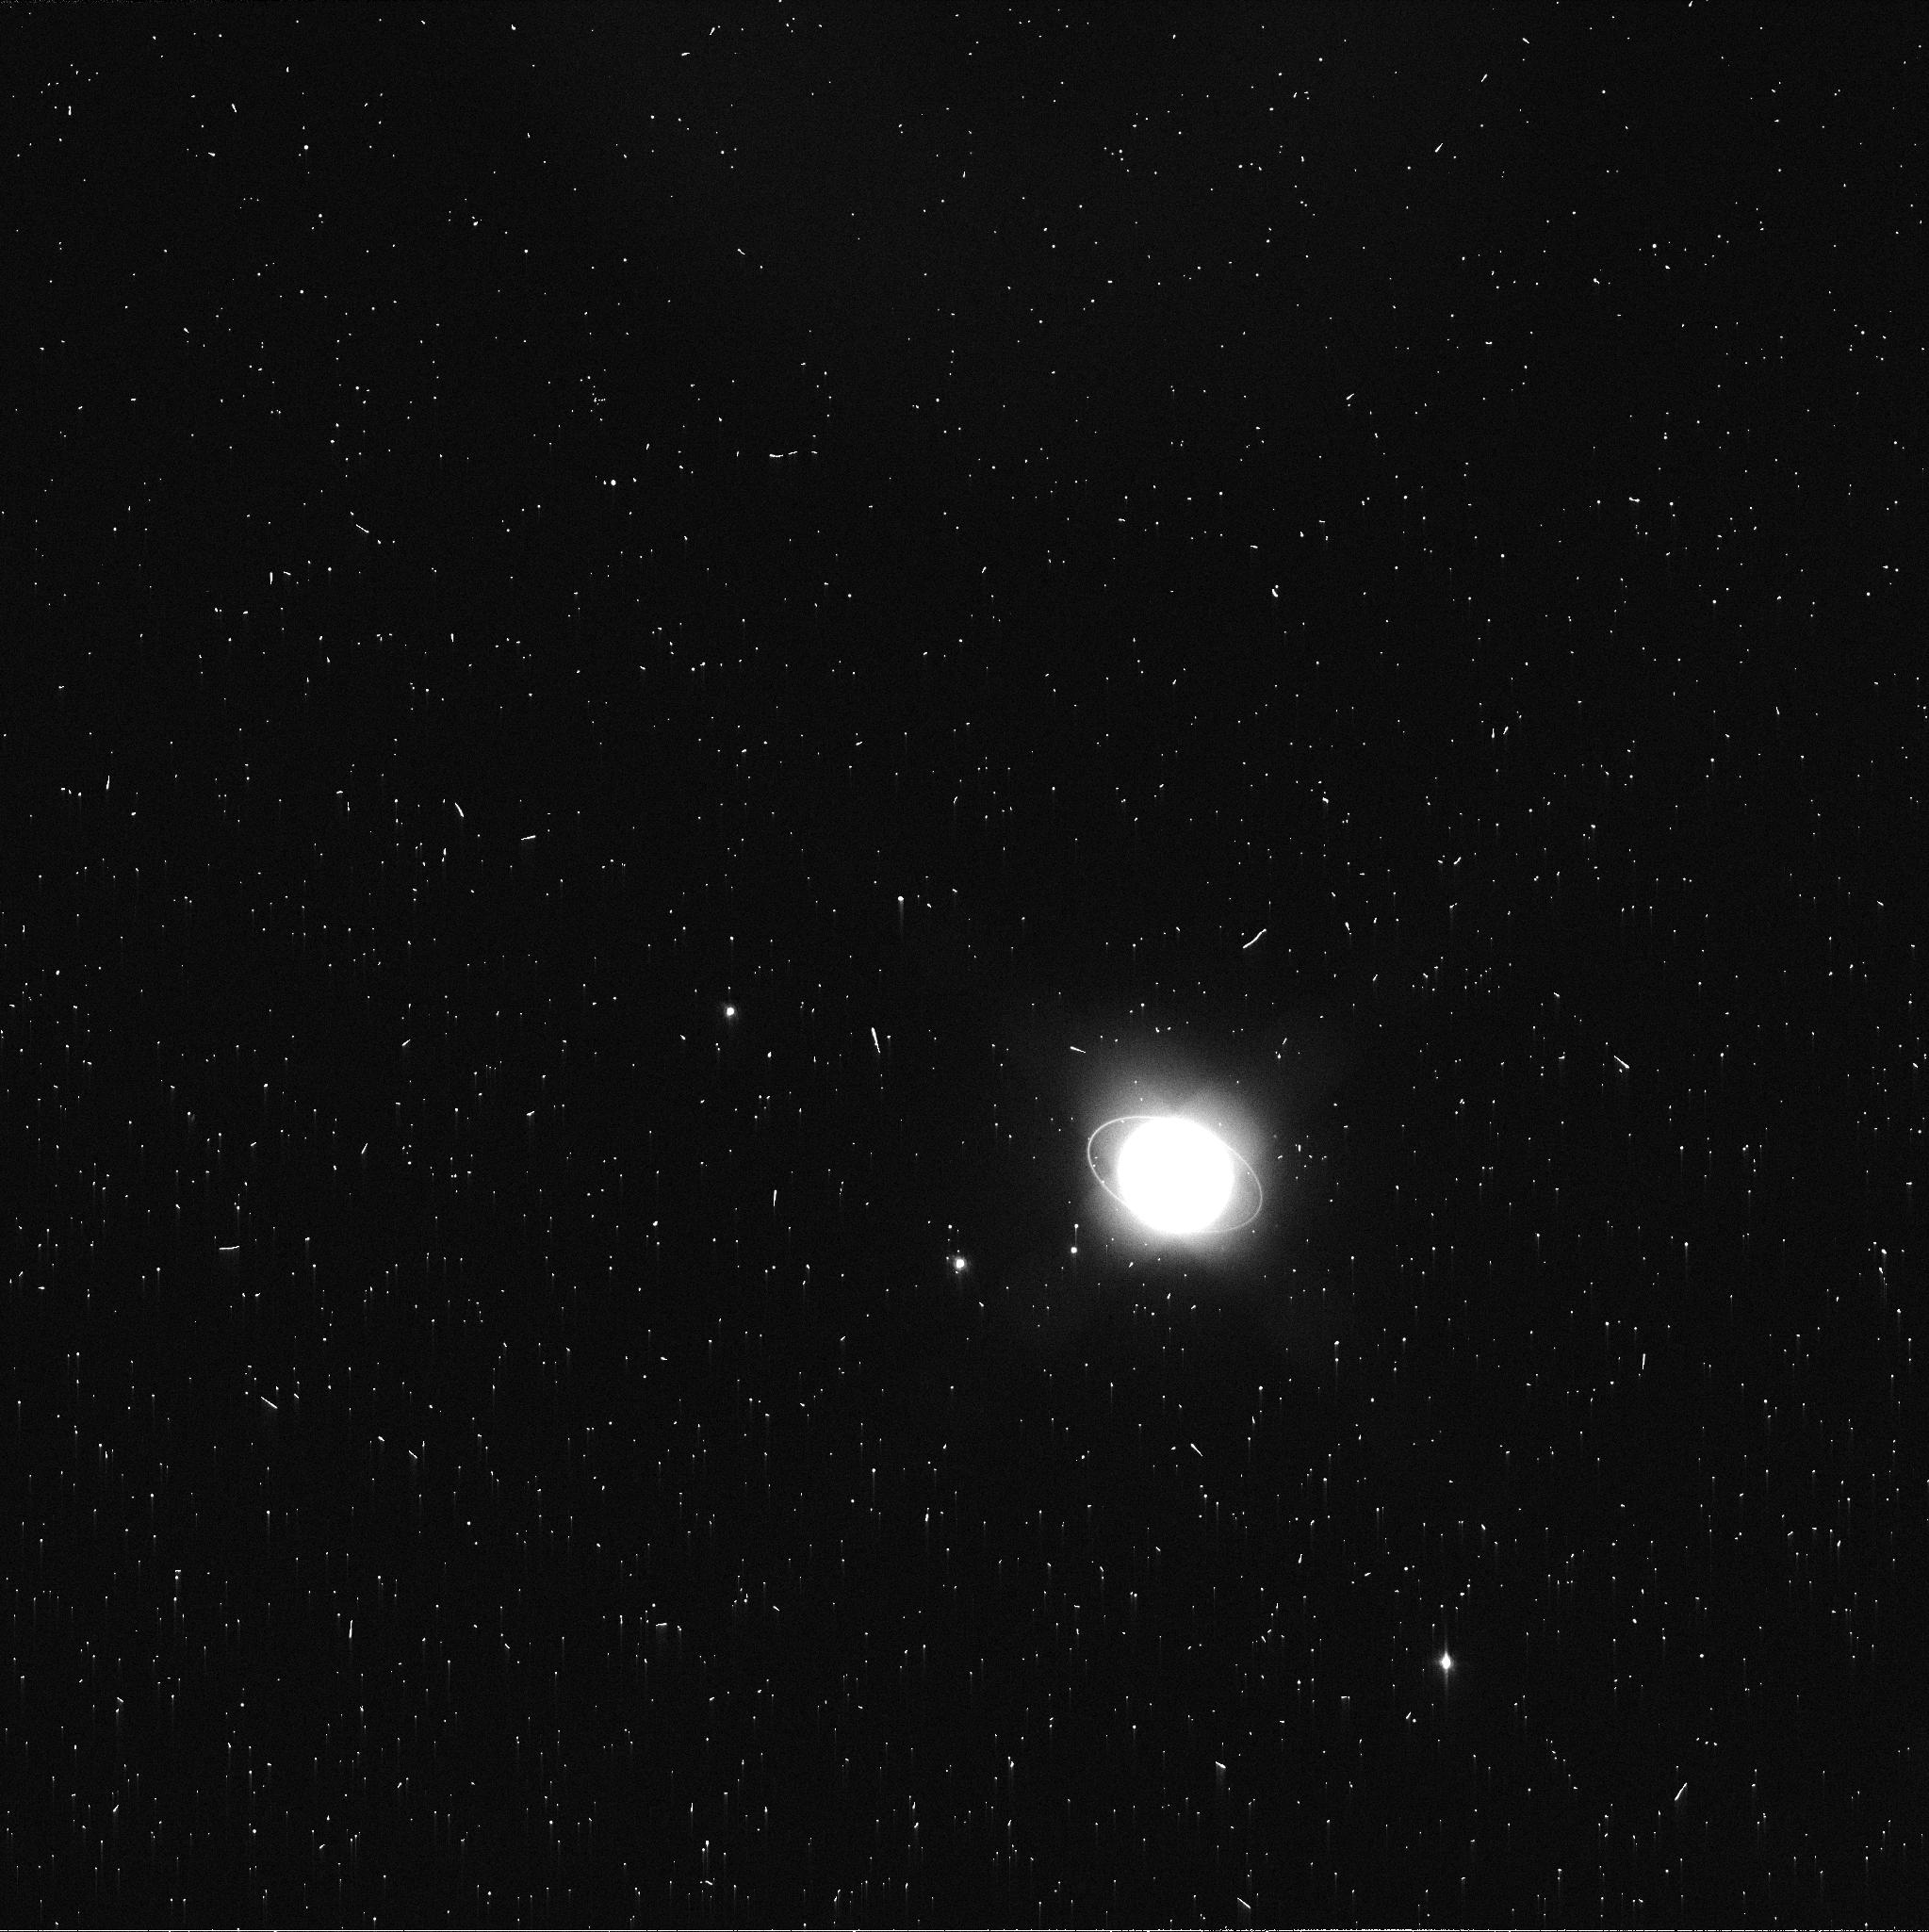
Target: URANUS-MAPS
Instrument: WFC3/UVIS
Filter: FQ619N
Exposure: 2 min
Observation ID: id9907zwq

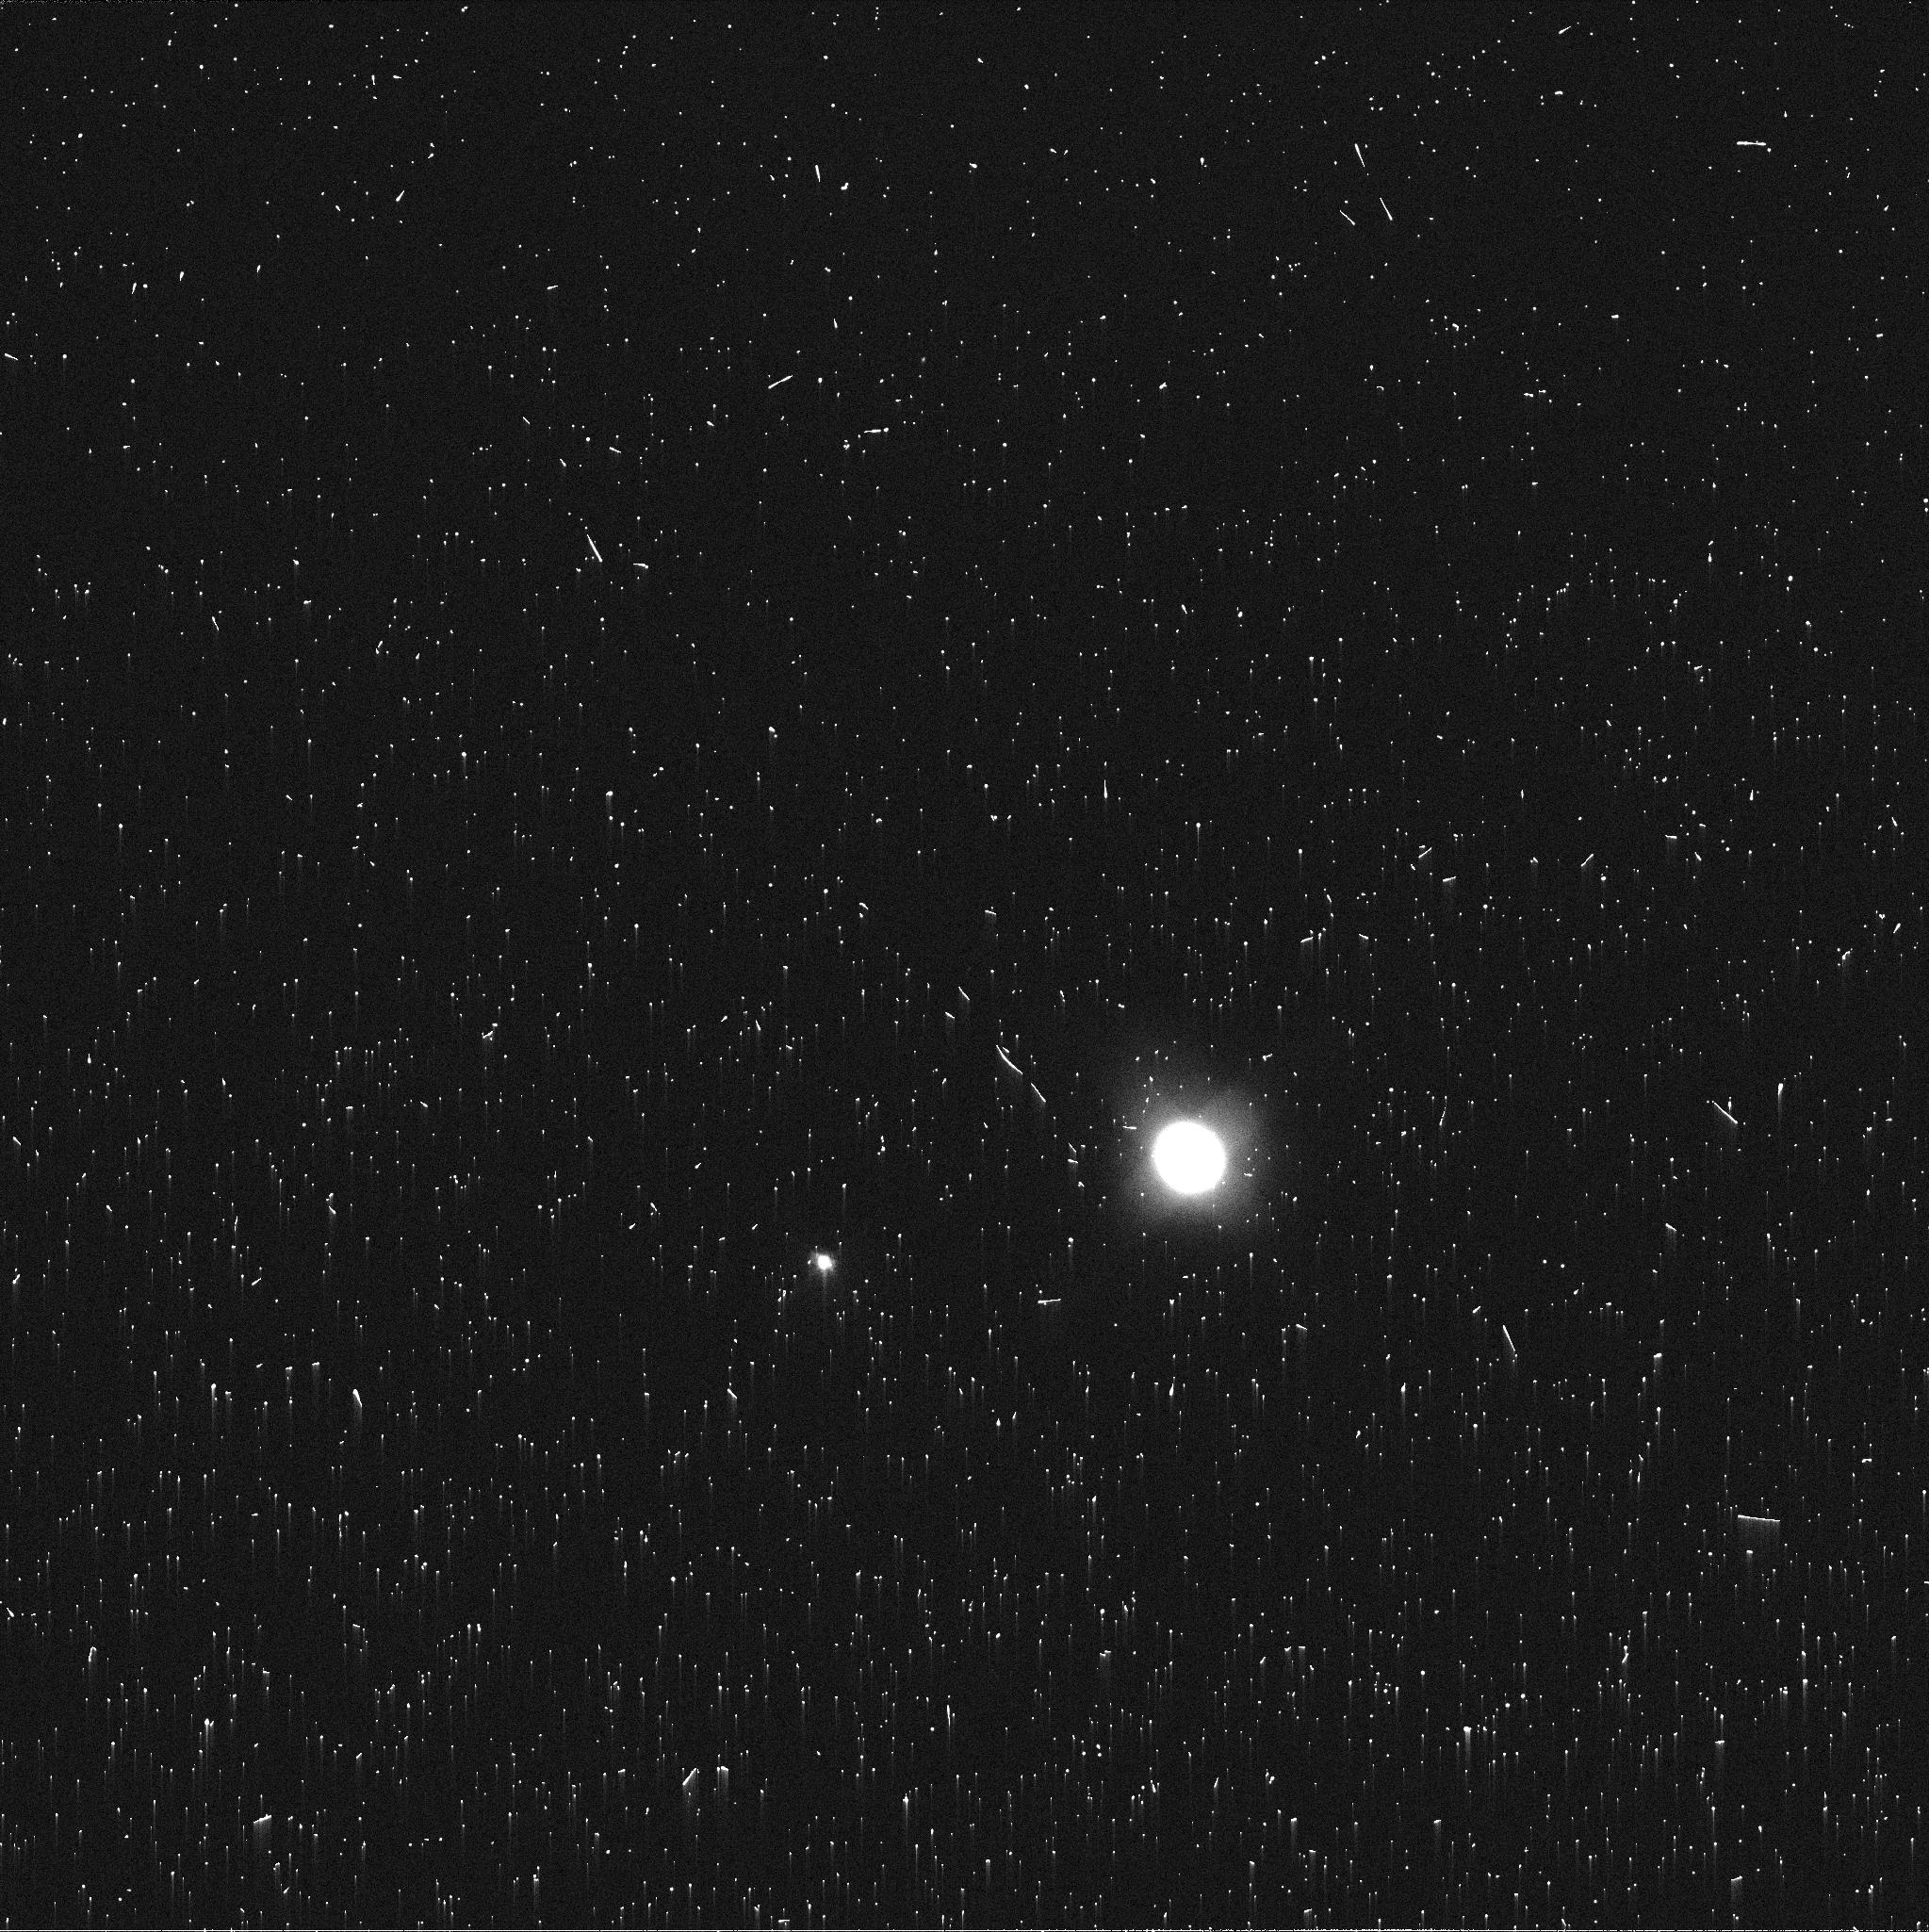
Target: NEPTUNE-MAPS
Instrument: WFC3/UVIS
Filter: FQ619N
Exposure: 2 min
Observation ID: id9929jqq

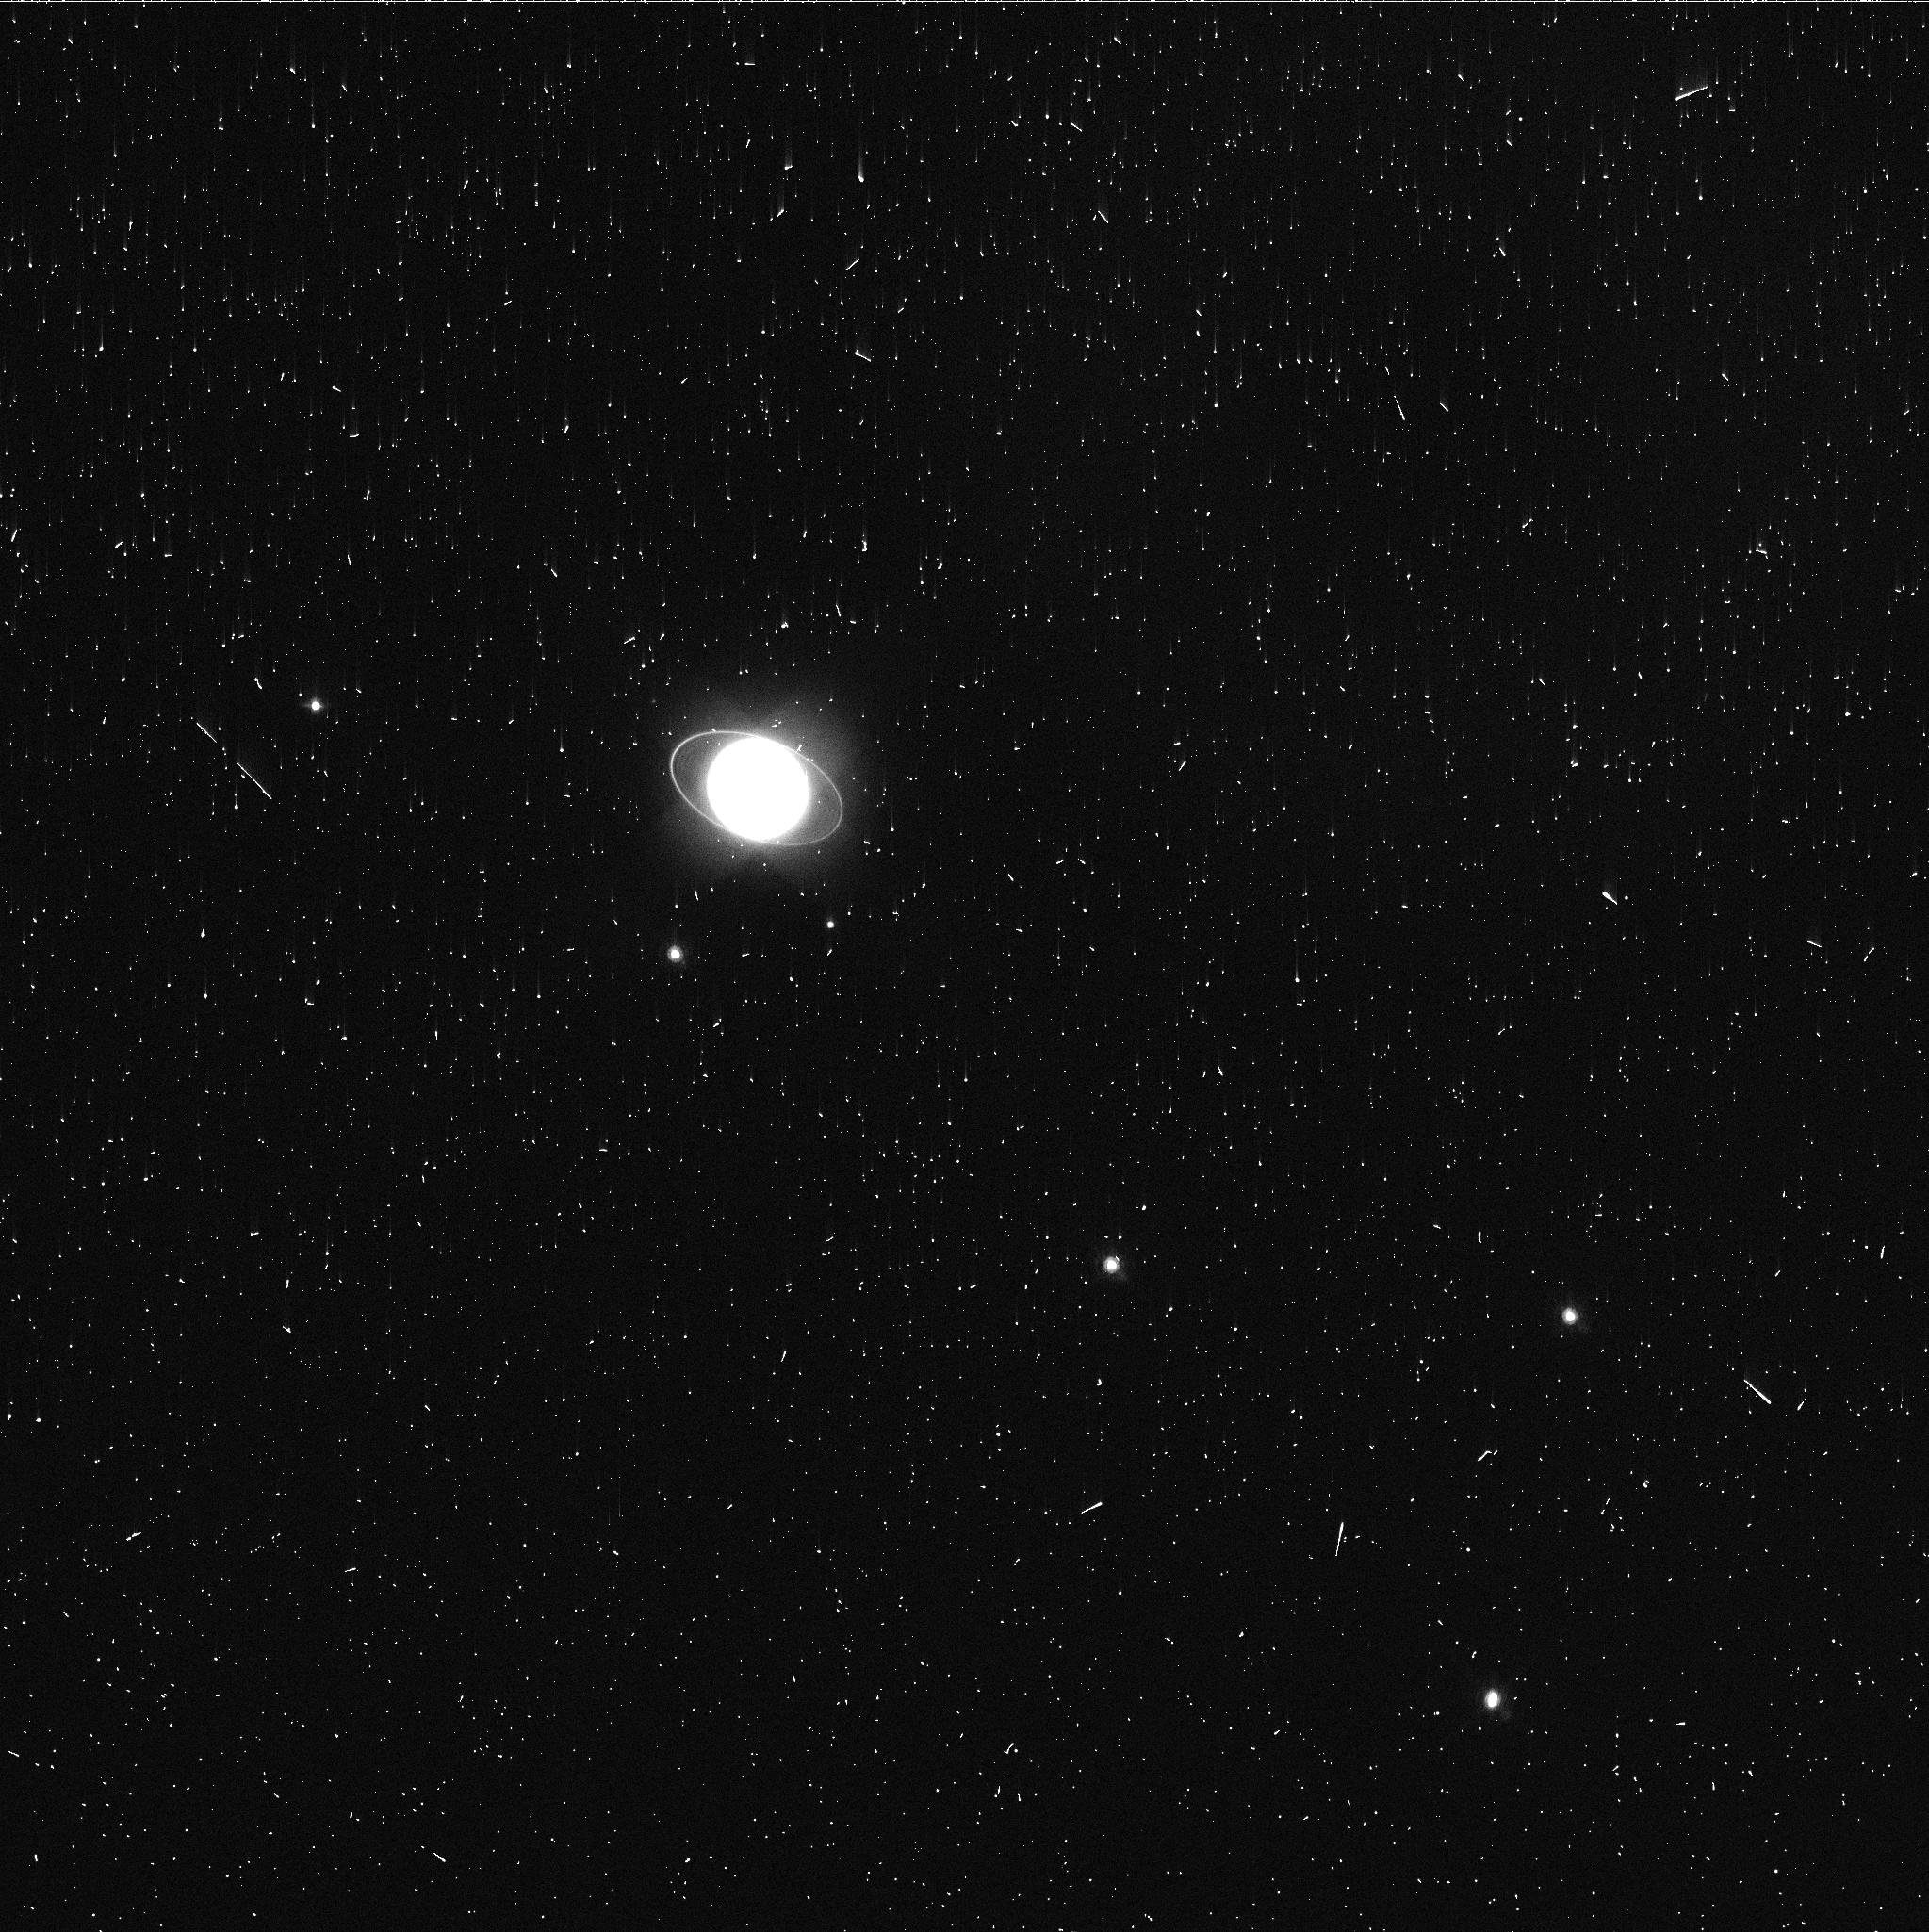
Target: URANUS-MAPS
Instrument: WFC3/UVIS
Filter: FQ727N
Exposure: 3 min
Observation ID: id9906zaq

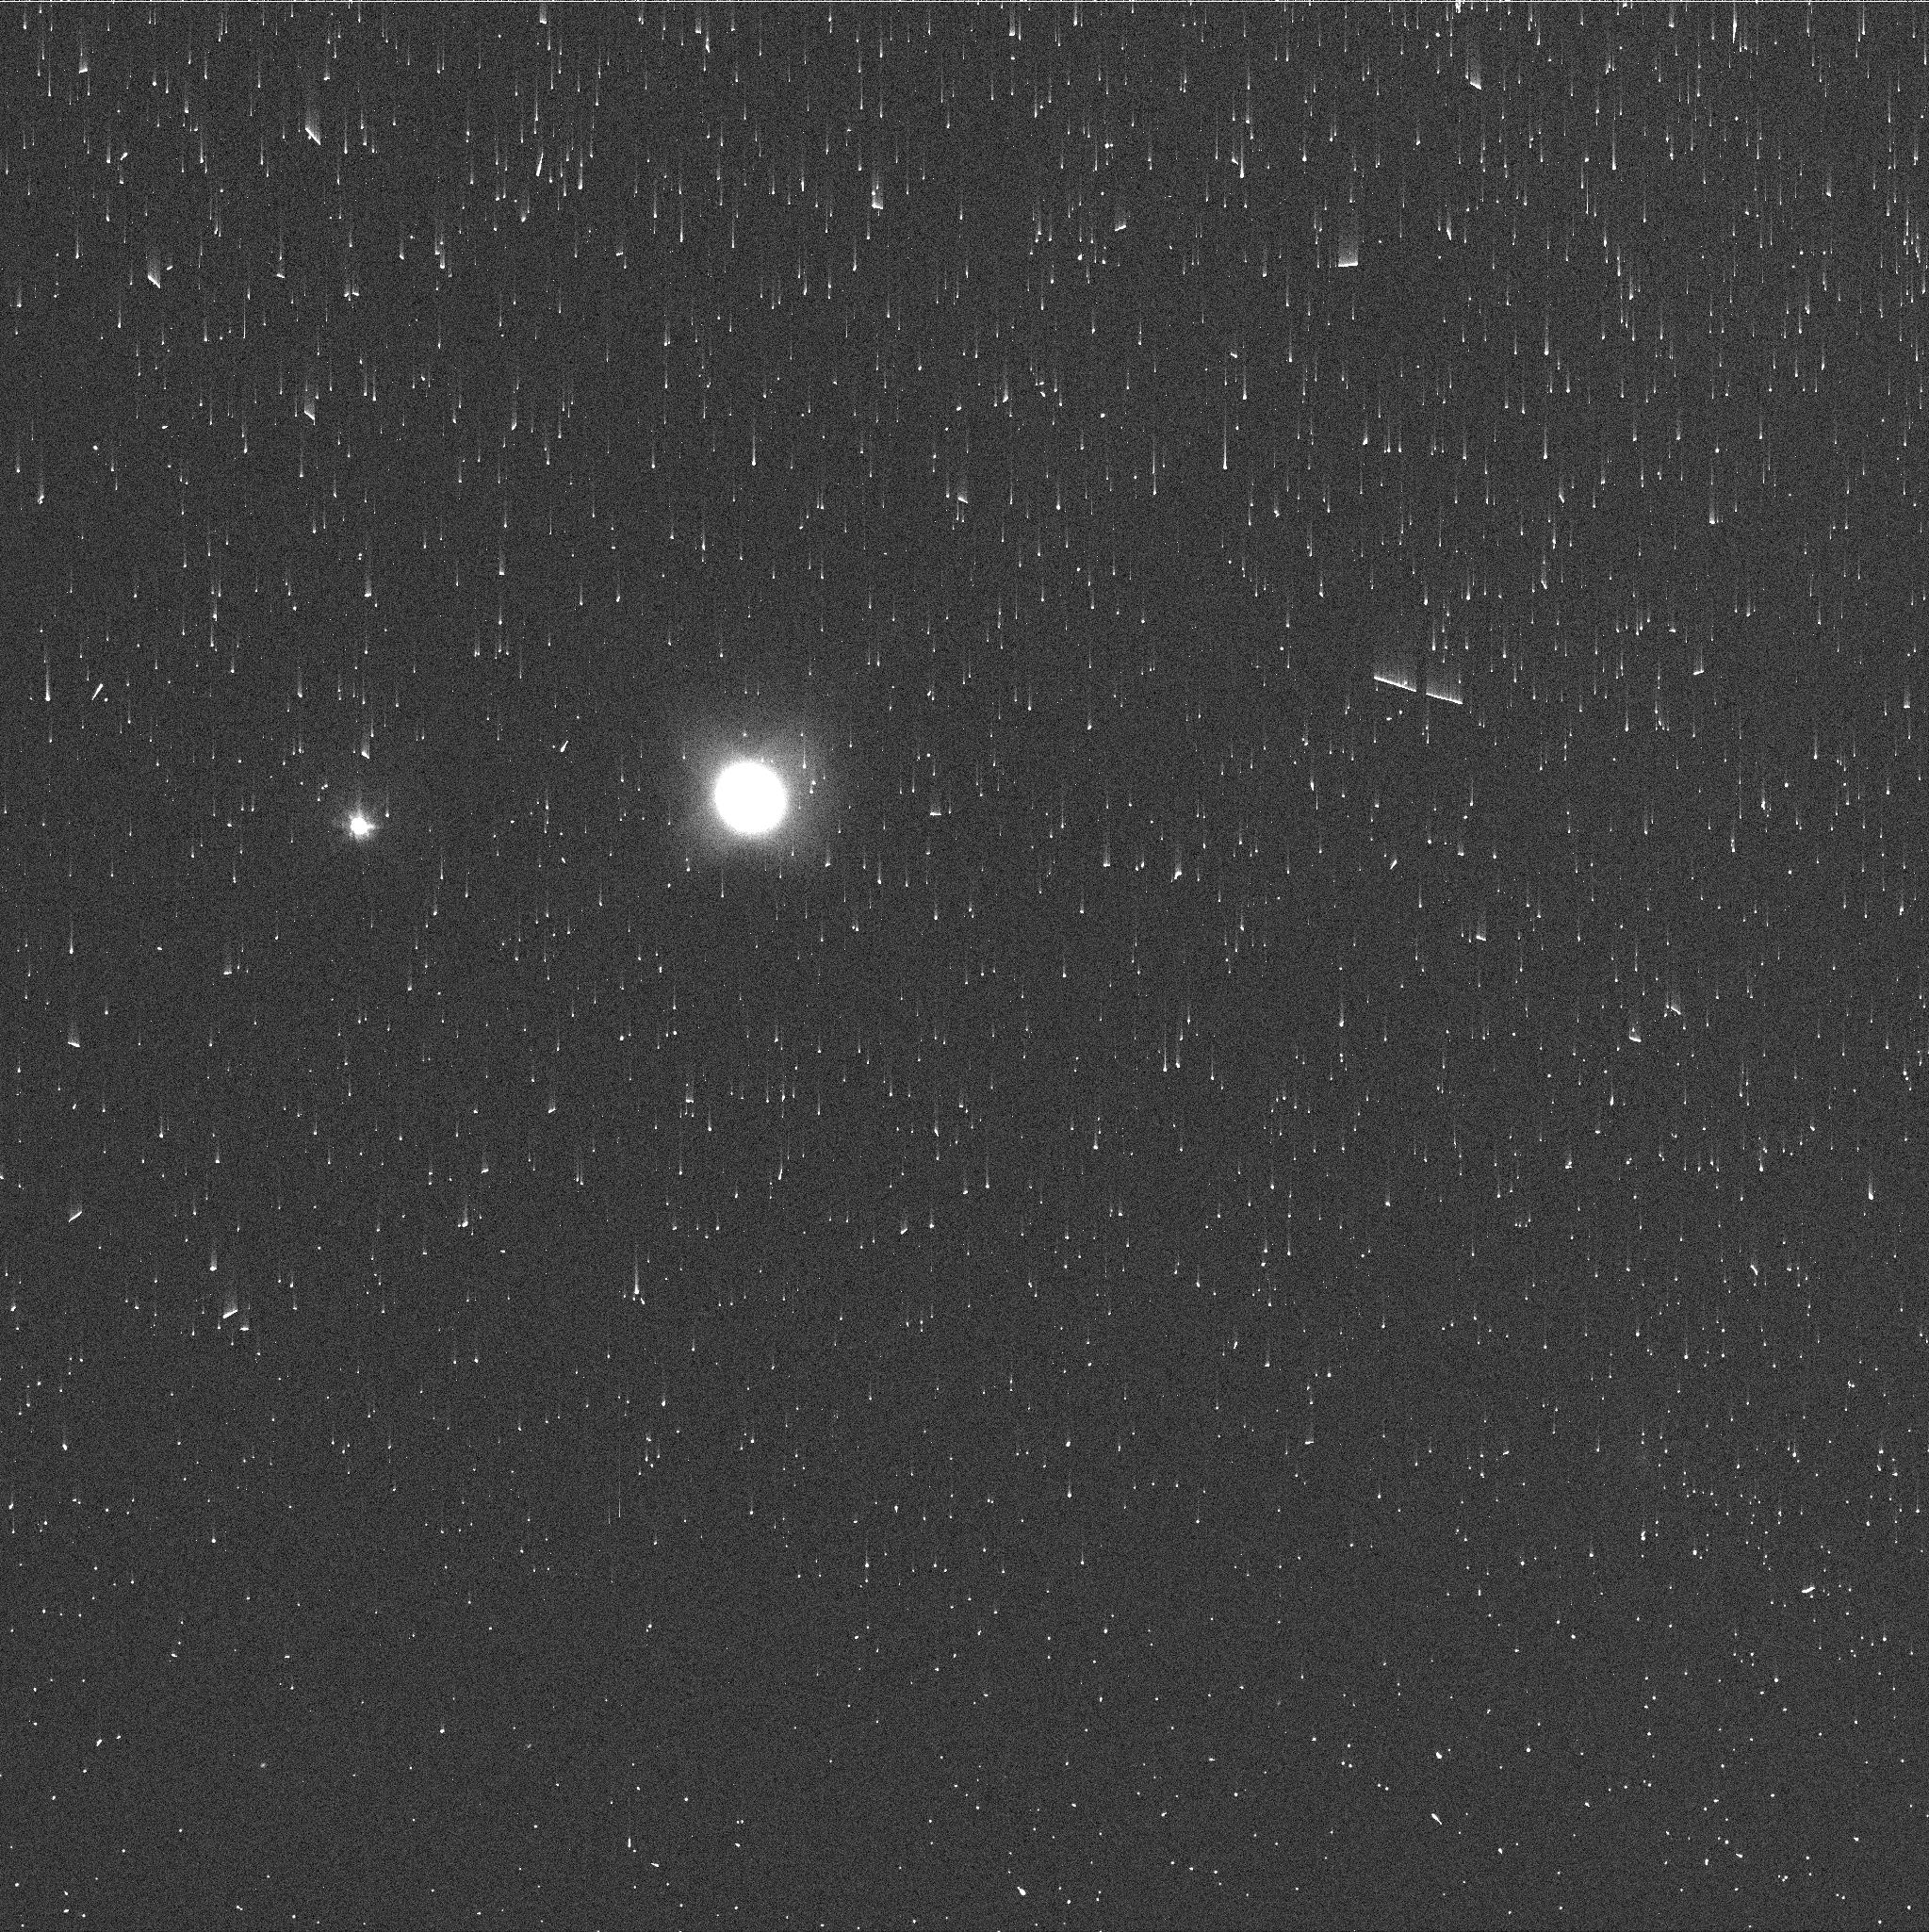
Target: NEPTUNE-MAPS
Instrument: WFC3/UVIS
Filter: FQ727N
Exposure: 2 min
Observation ID: id9930kuq

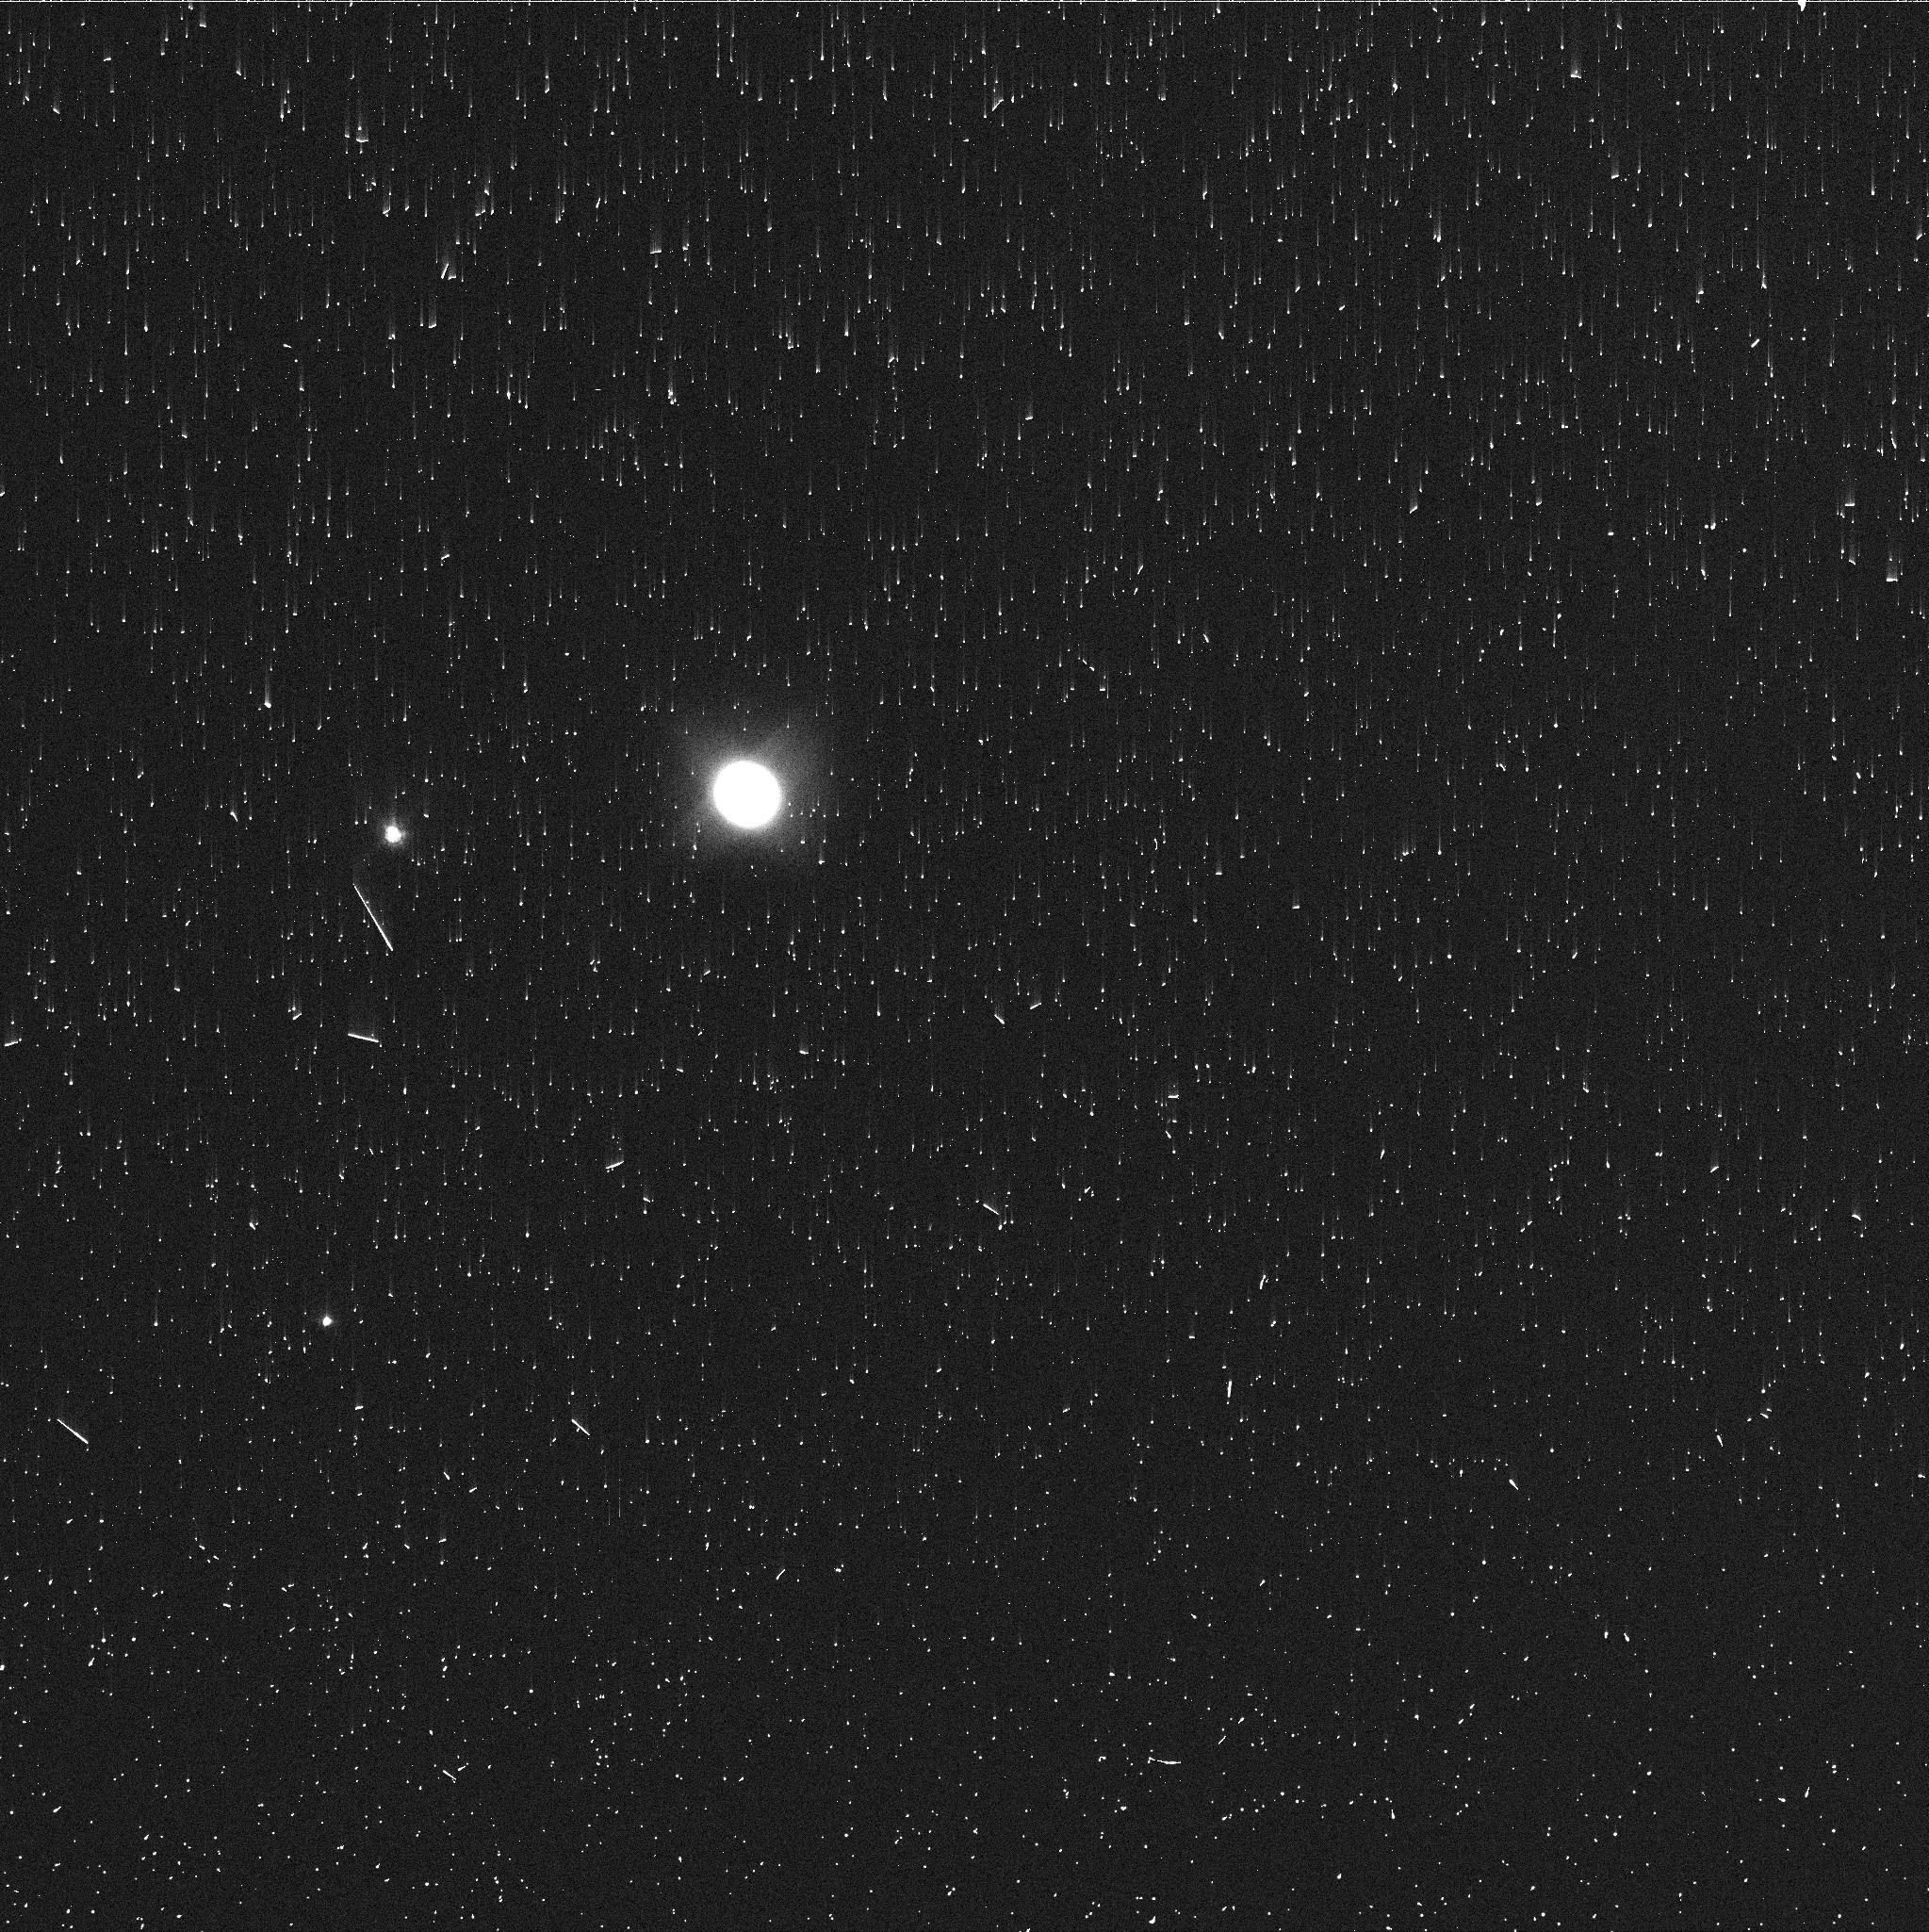
Target: NEPTUNE-MAPS
Instrument: WFC3/UVIS
Filter: FQ727N
Exposure: 2 min
Observation ID: id9928ibq

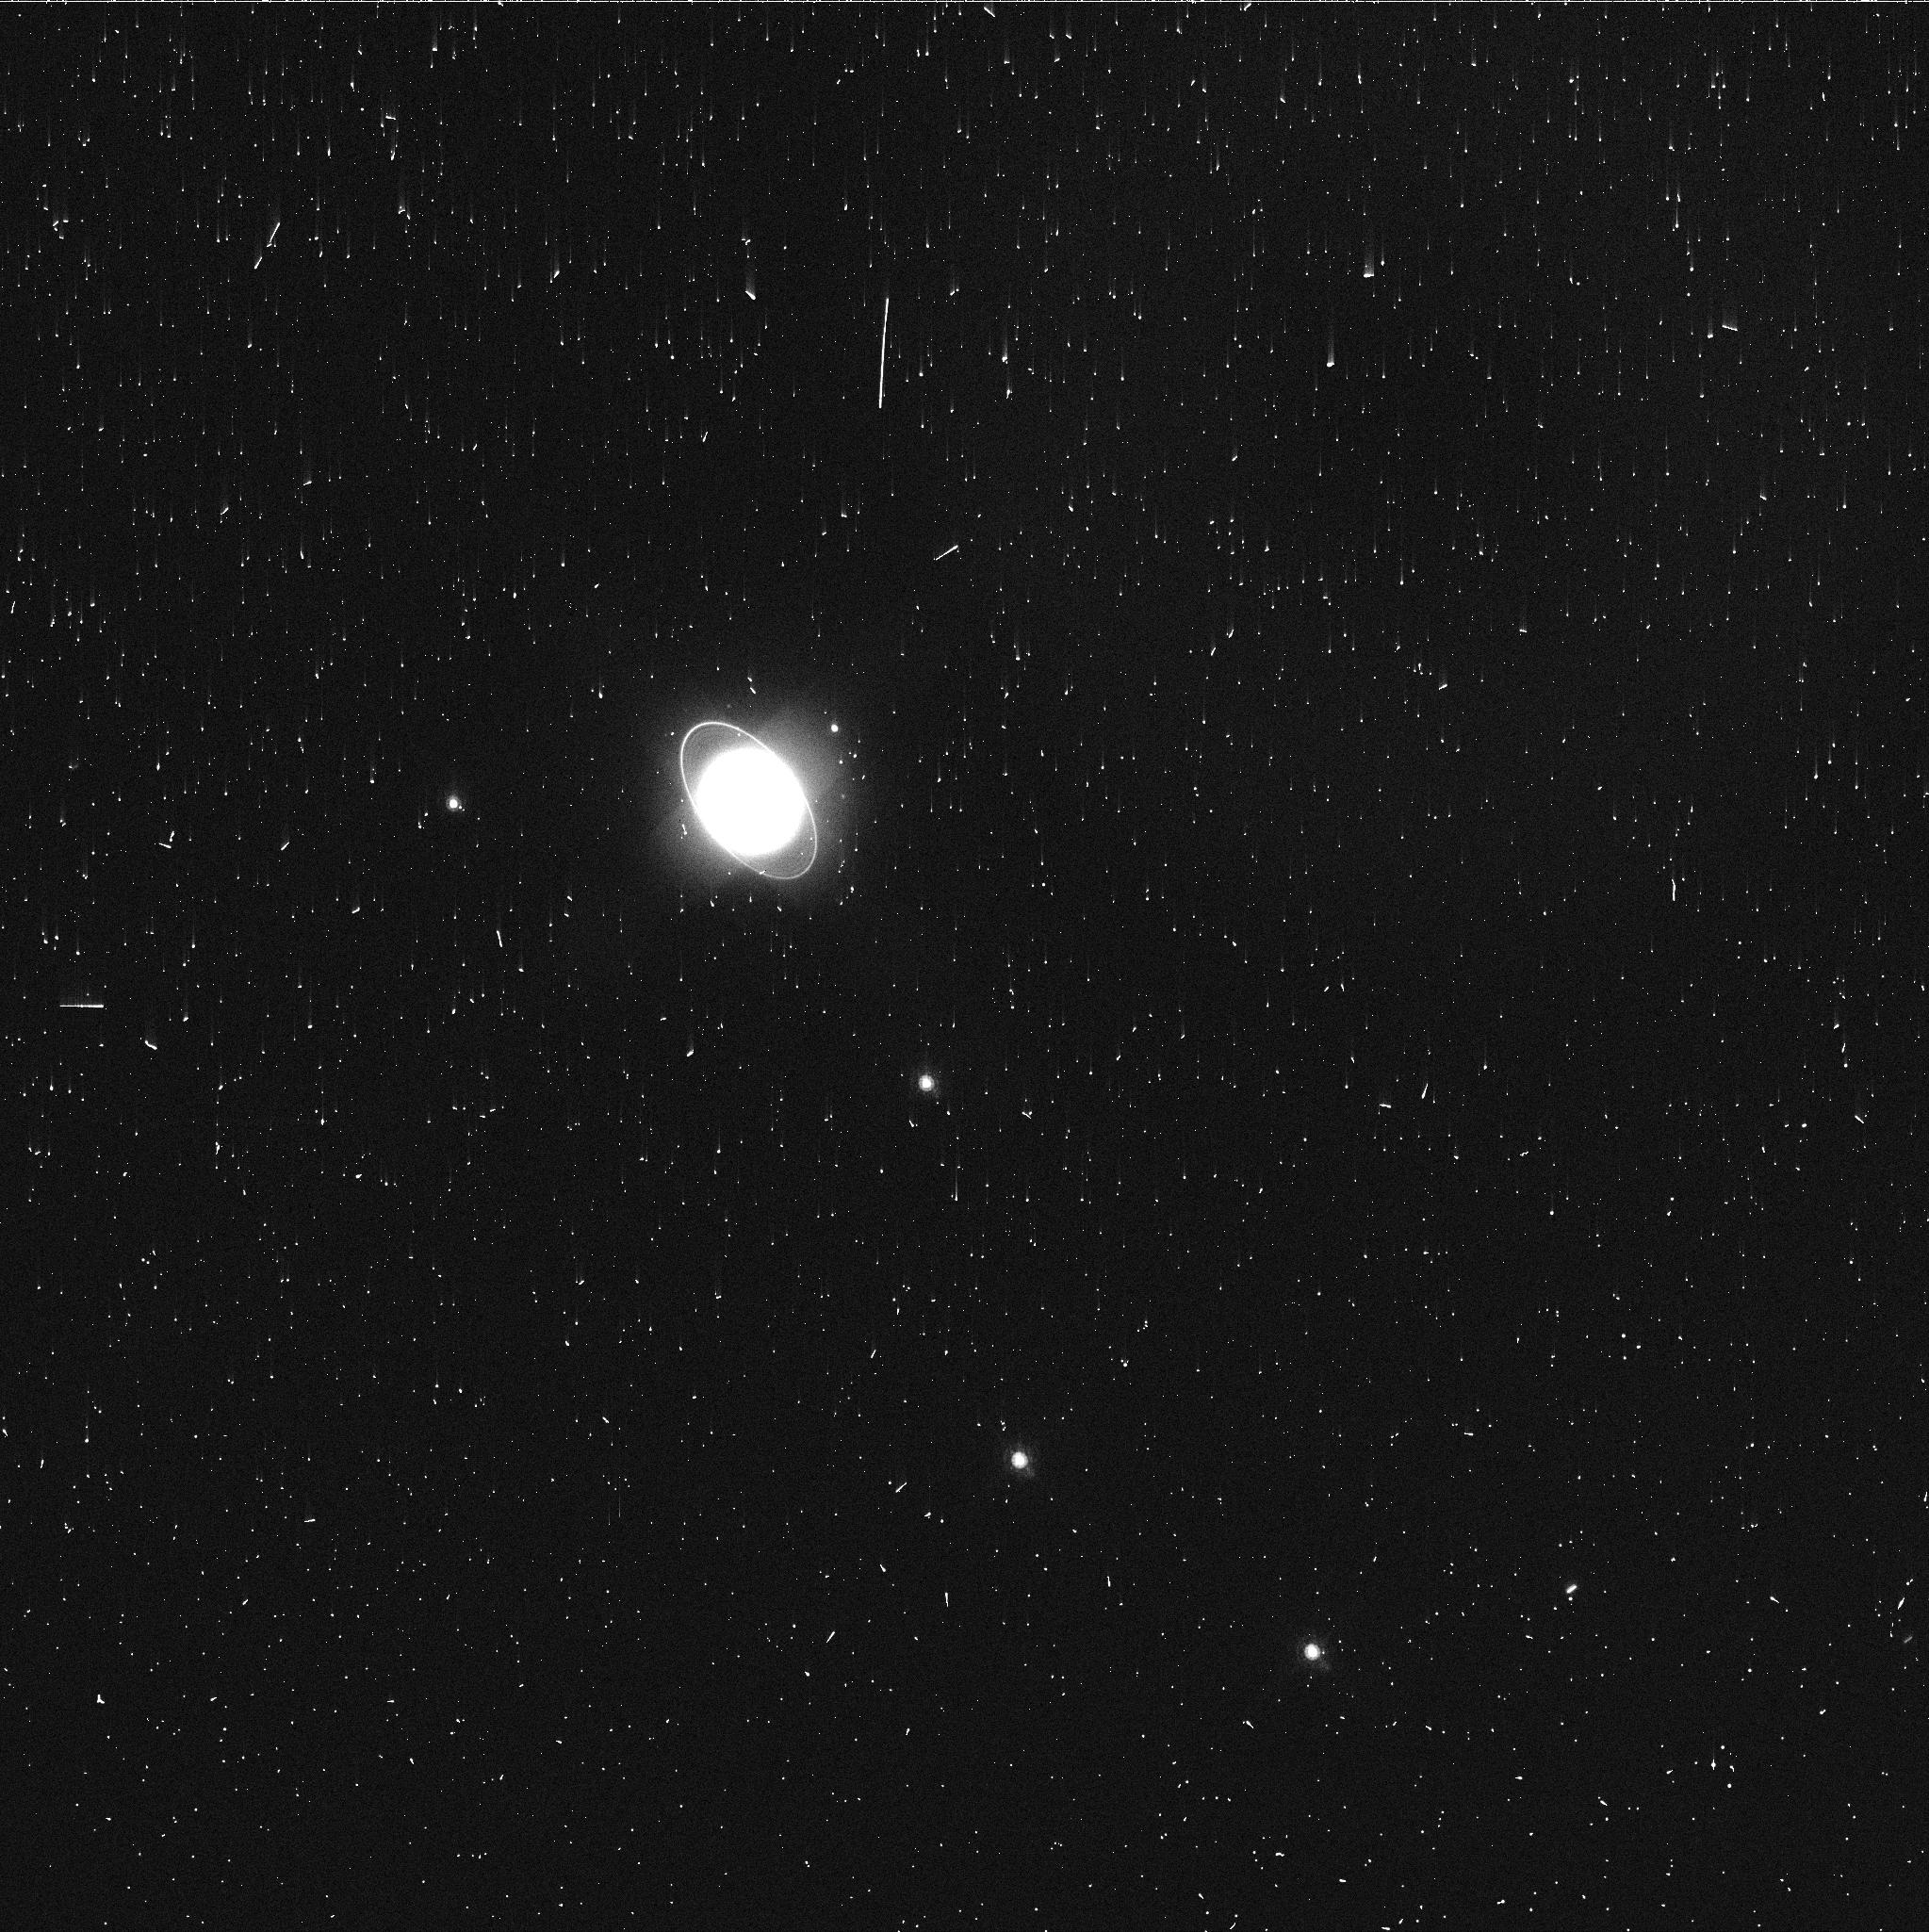
Target: URANUS-MAPS
Instrument: WFC3/UVIS
Filter: FQ727N
Exposure: 3 min
Observation ID: id9903veq

Hubble 2020: Outer Planet Atmospheres Legacy (OPAL) Program (PI: Simon, Amy)

Long time base observations of the outer planets are critical in understanding the atmospheric dynamics and evolution of the gas giants. We propose yearly monitoring of each giant planet for the remainder of Hubble's lifetime to provide a lasting legacy of increasingly valuable data for time-domain studies. The Hubble Space Telescope is a unique asset to planetary science, allowing high spatial resolution data with absolute photometric knowledge. For the outer planets, gas/ice giant planets Jupiter, Saturn, Uranus and Neptune, many phenomena happen on timescales of years to decades, and the data we propose are beyond the scope of a typical GO program. Hubble is the only platform that can provide high spatial resolution global studies of cloud coloration, activity, and motion on a consistent time basis to help constrain the underlying mechanics. Note that Saturn is not requested until 2018, when orbit allocation would increase from 29 to 41; here we show the orbits for Cycle 24.